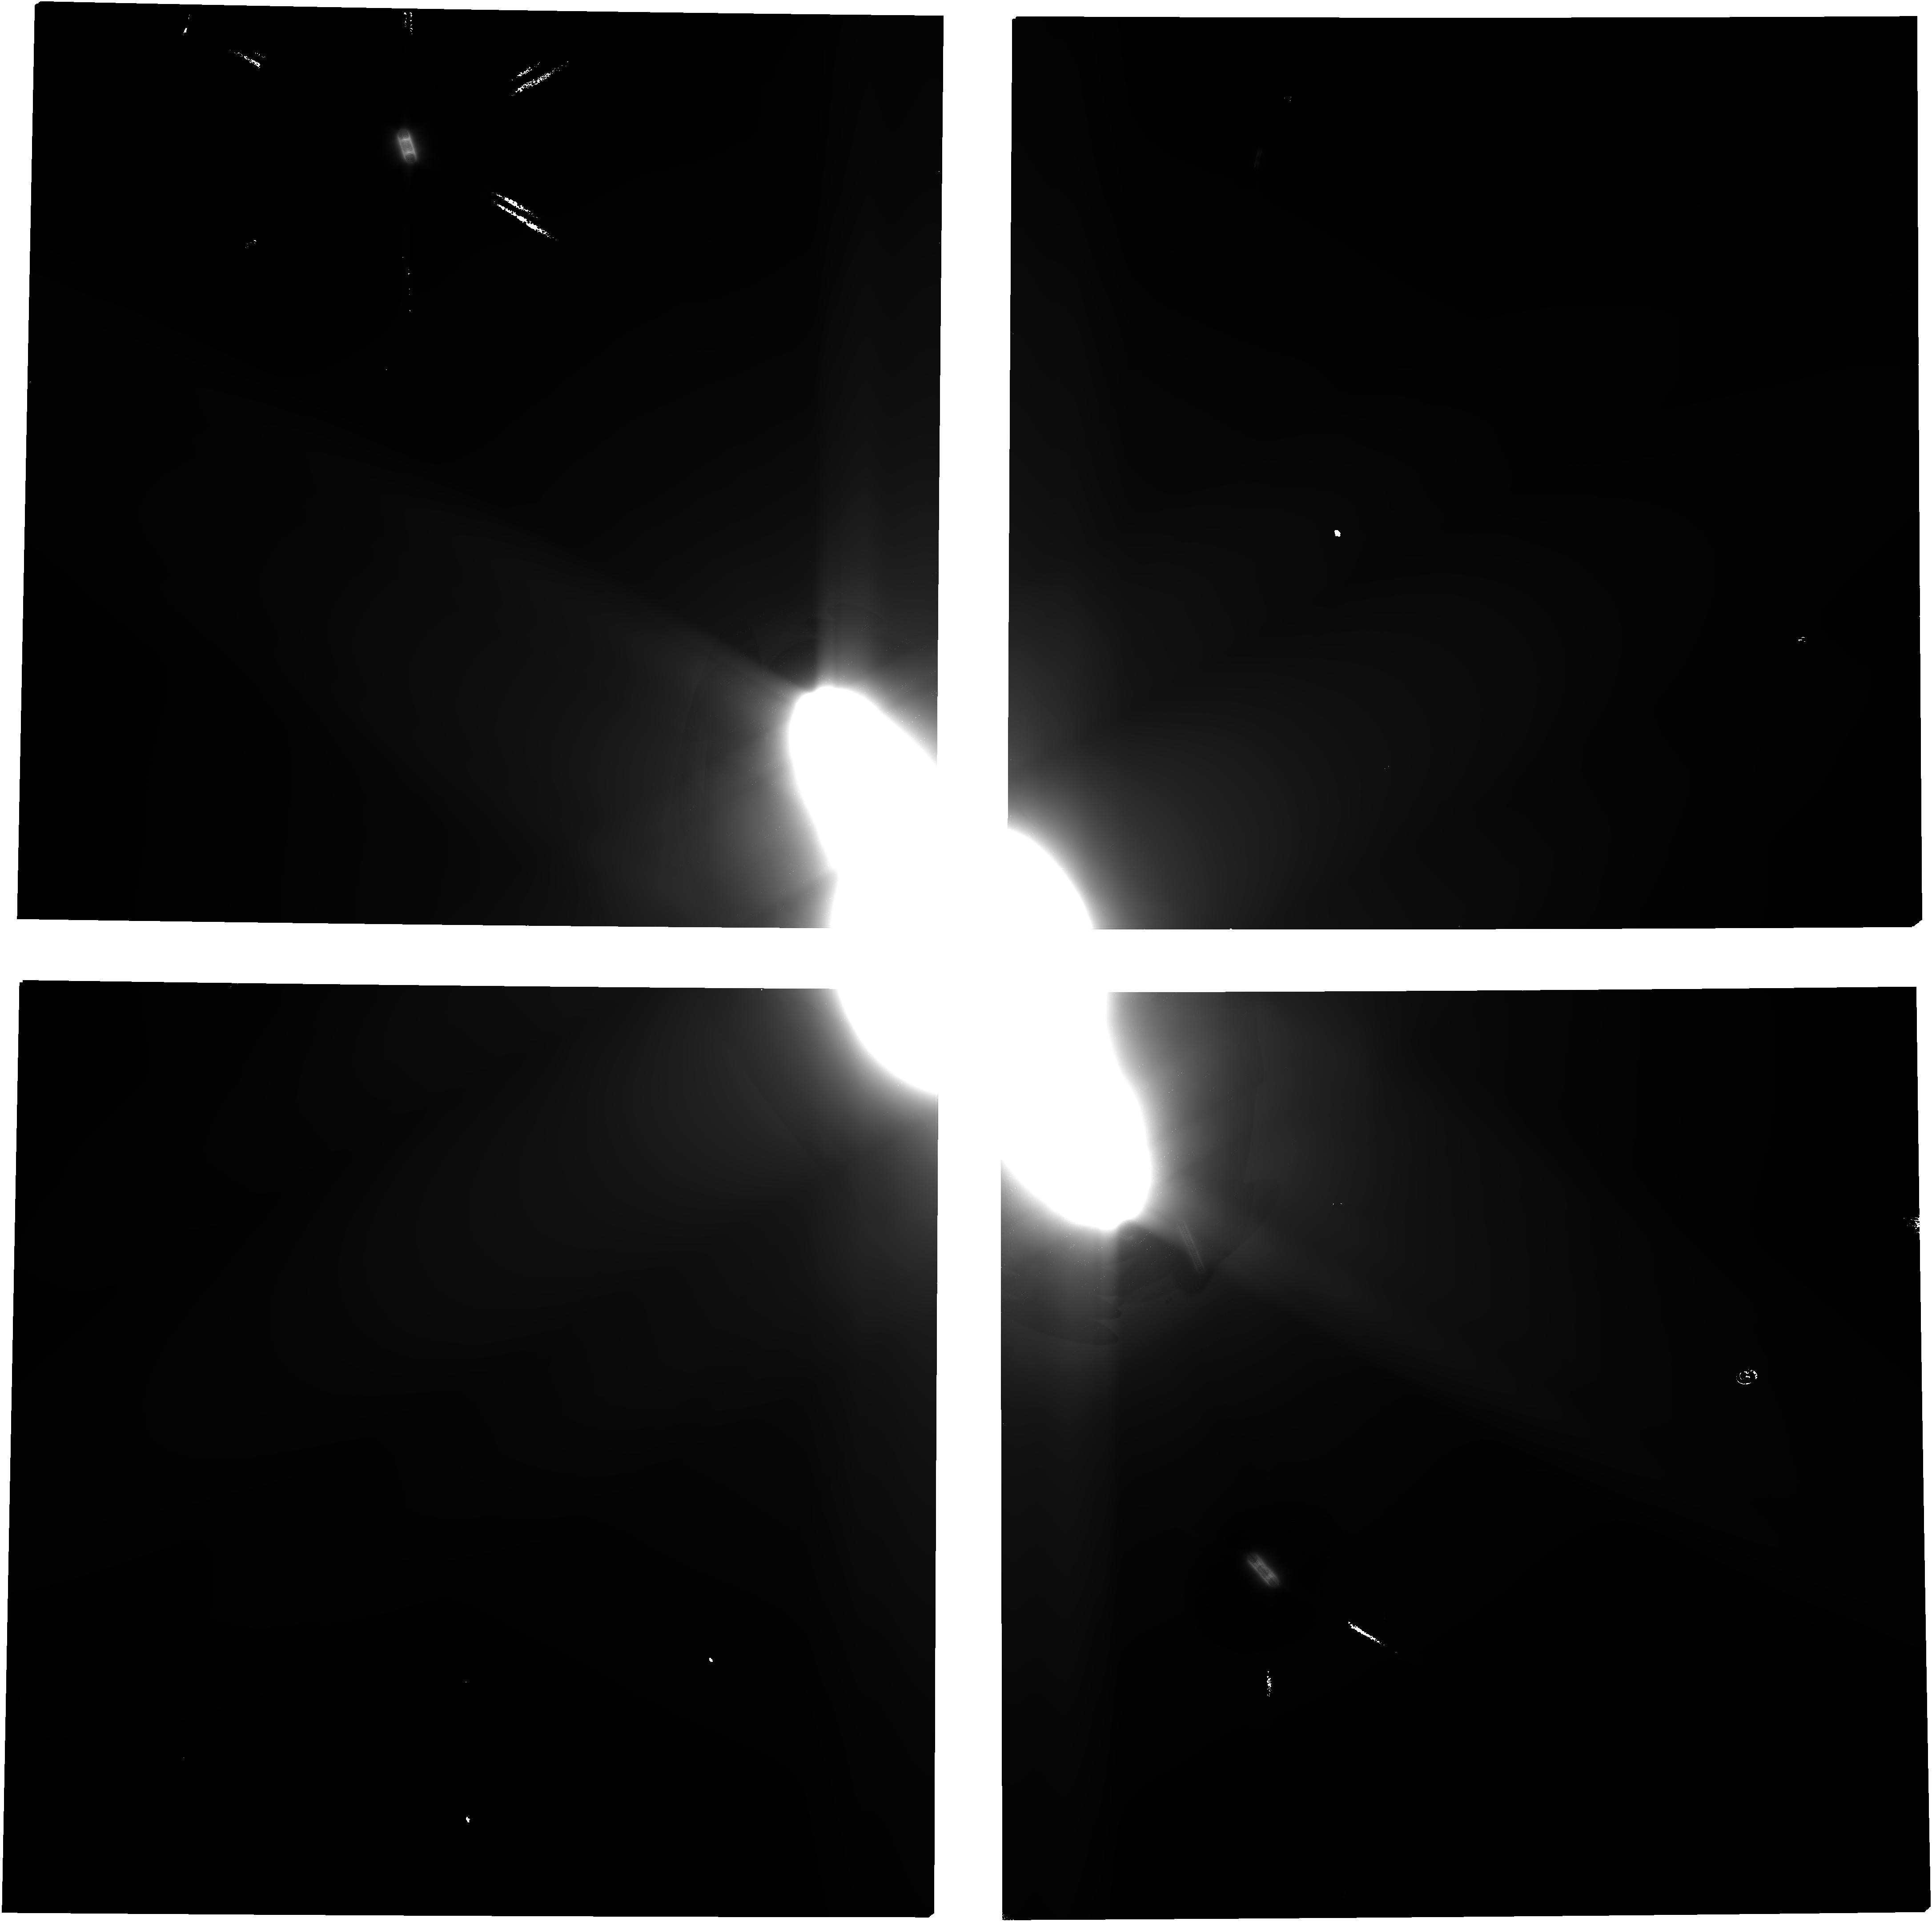
Target: SATURN-CENTRE. Instrument: NIRCAM. Filter: F150W2. Exposure: 39 min. Observation ID: jw01247-o341_t637_nircam_clear-f150w2

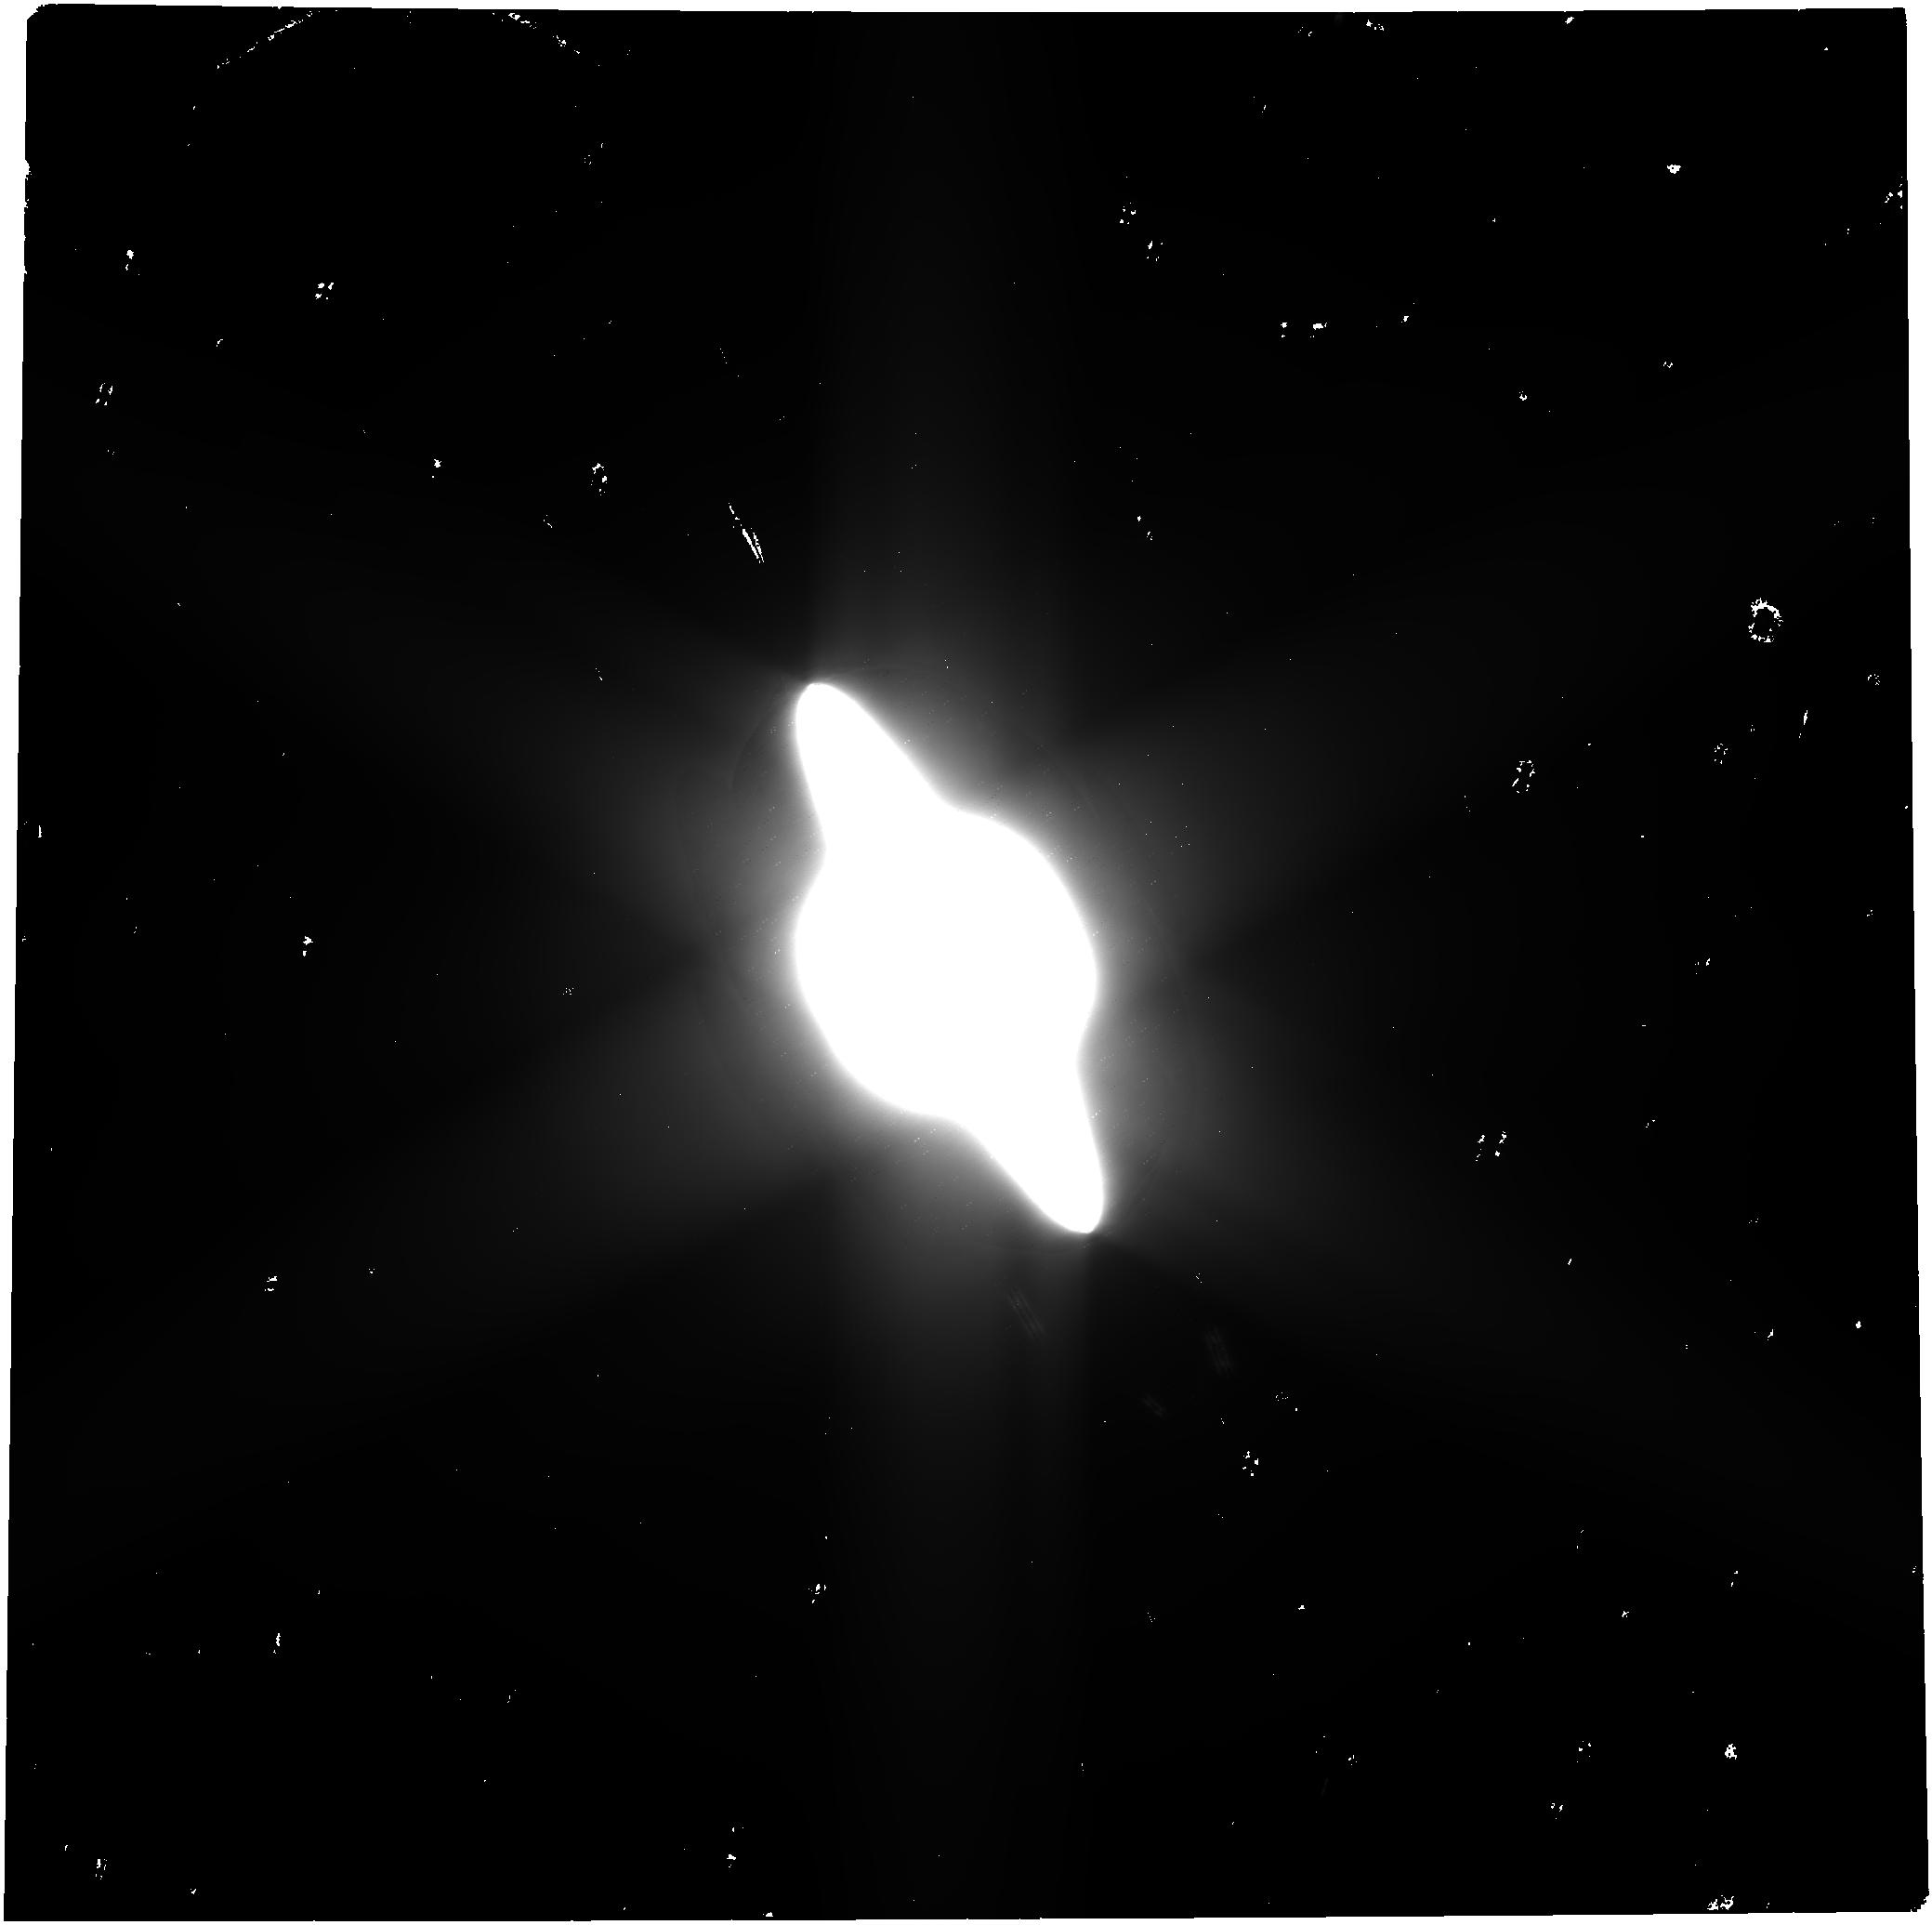
Target: SATURN-CENTRE. Instrument: NIRCAM. Filter: F322W2. Exposure: 39 min. Observation ID: jw01247-o301_t637_nircam_clear-f322w2

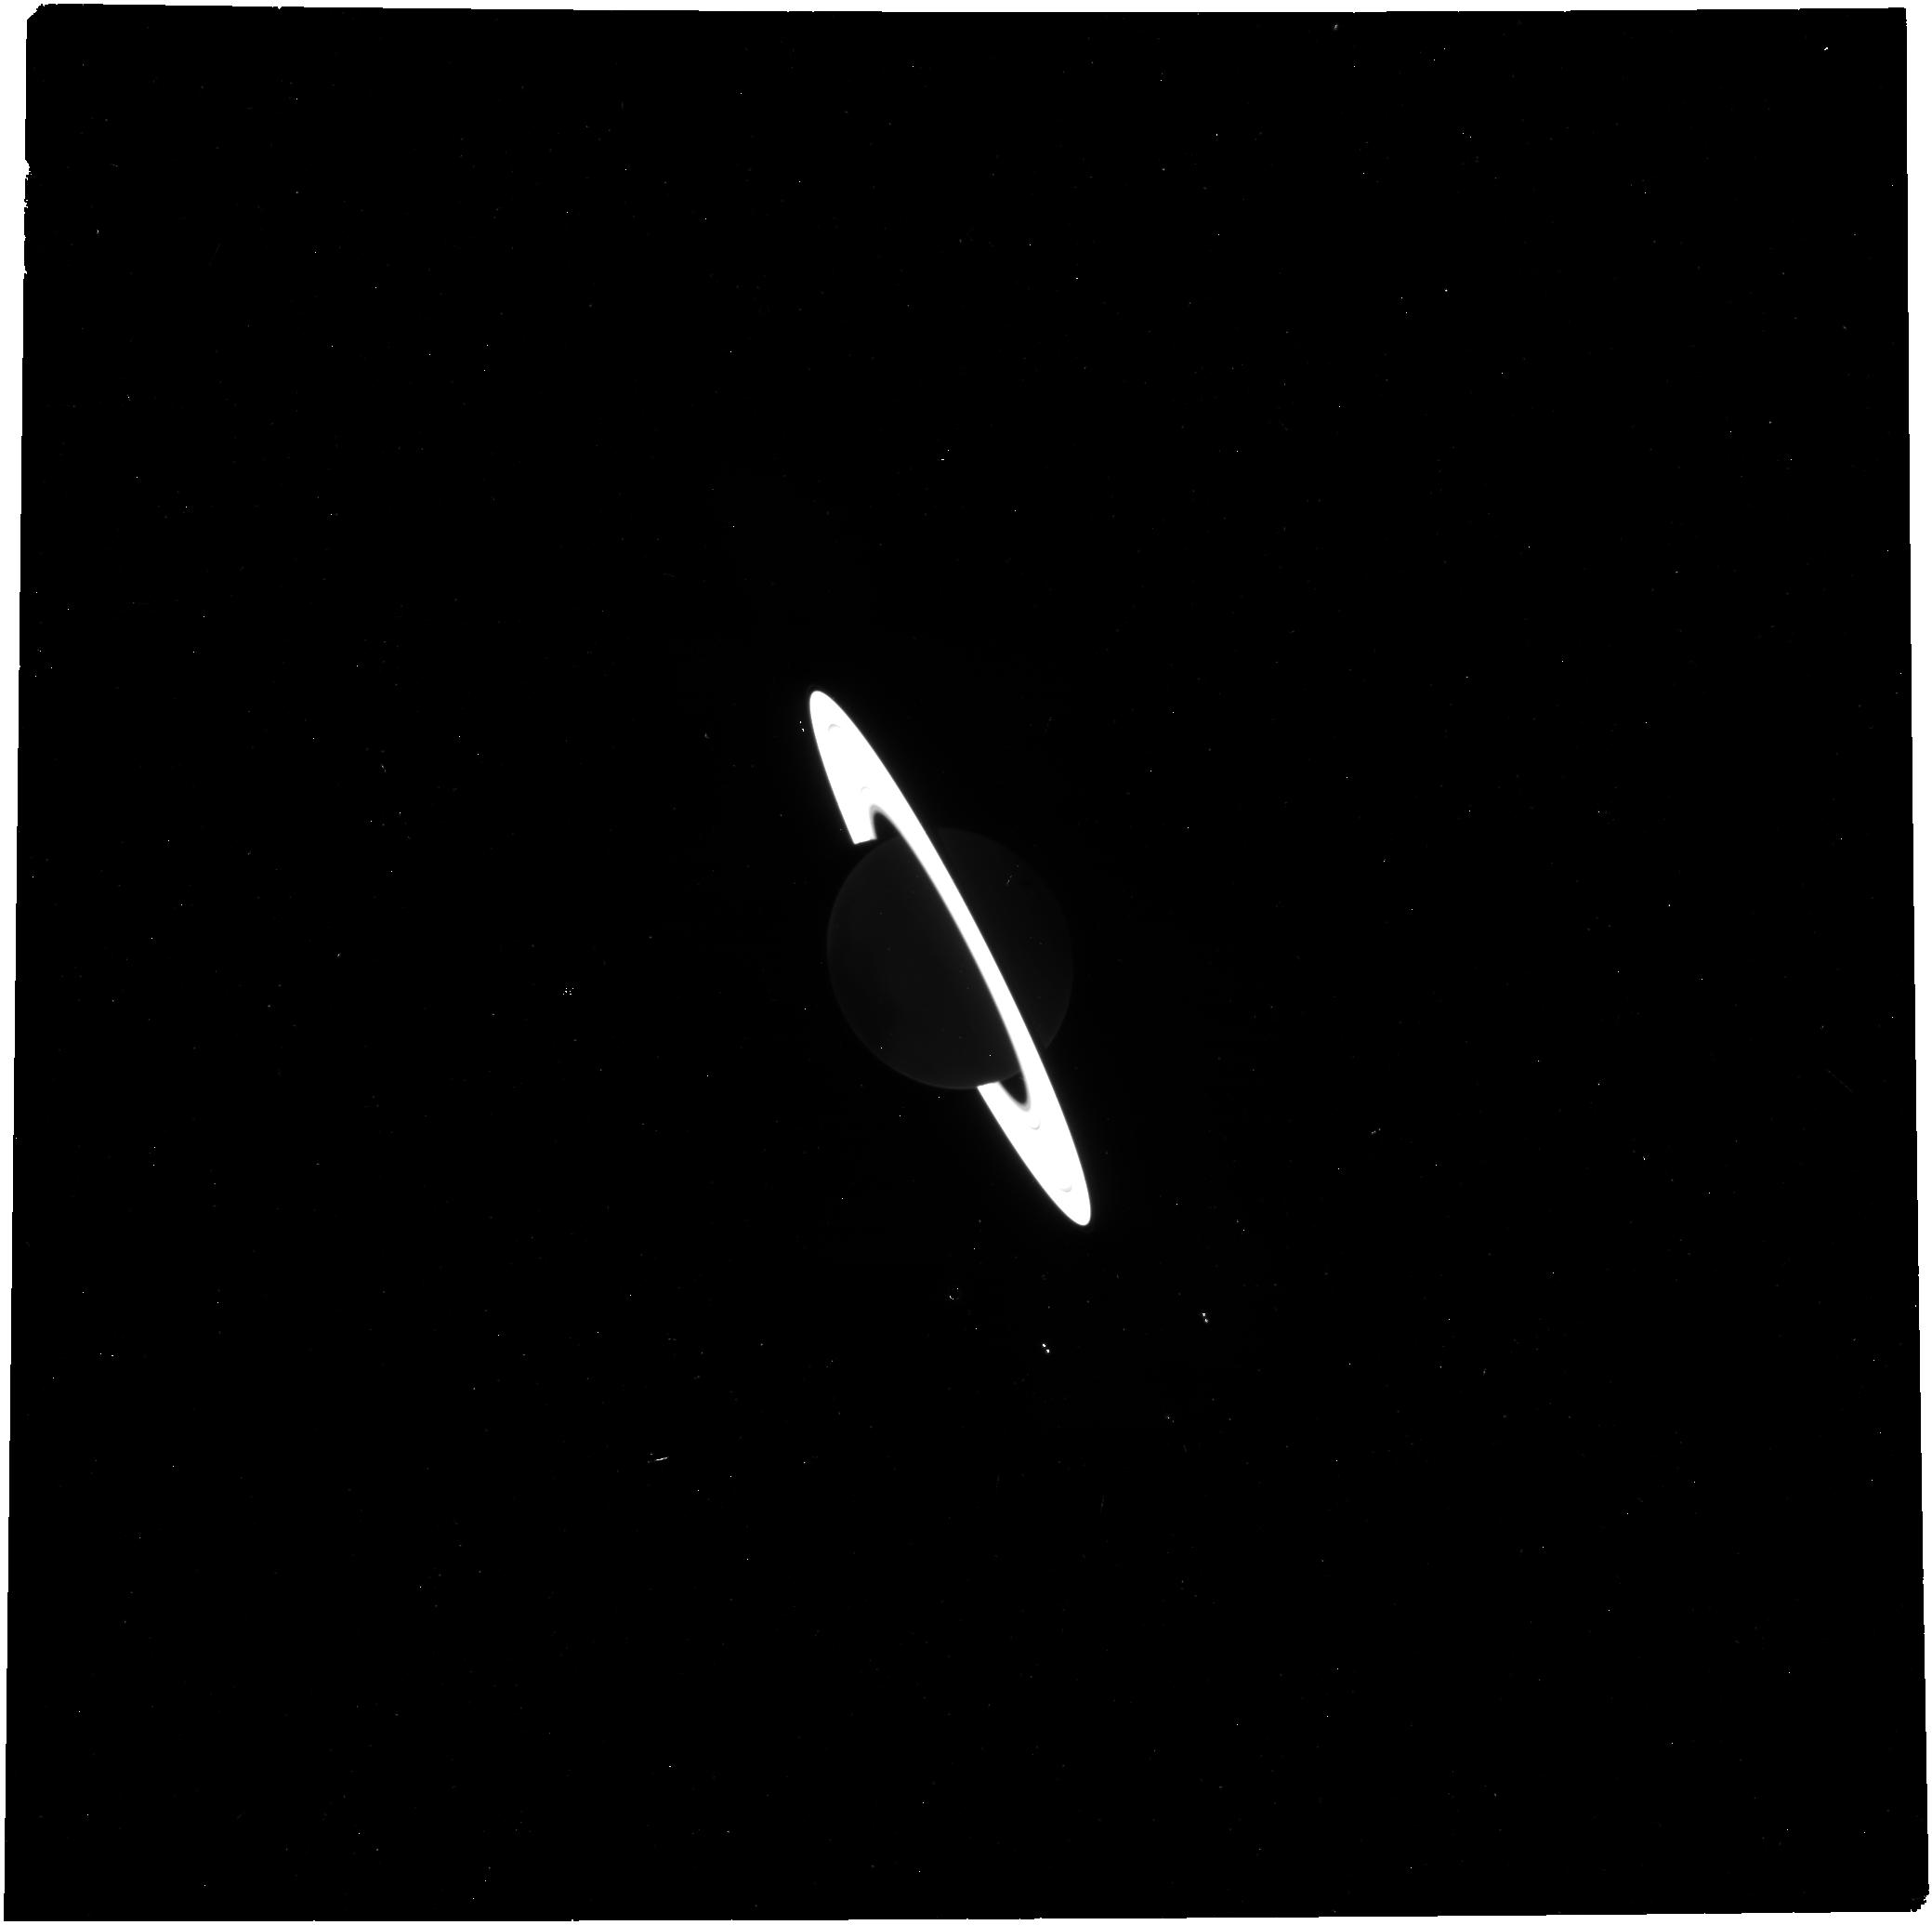
Target: SATURN-CENTRE. Instrument: NIRCAM. Filter: F322W2+F323N. Exposure: 4 min. Observation ID: jw01247-o301_t637_nircam_f322w2-f323n

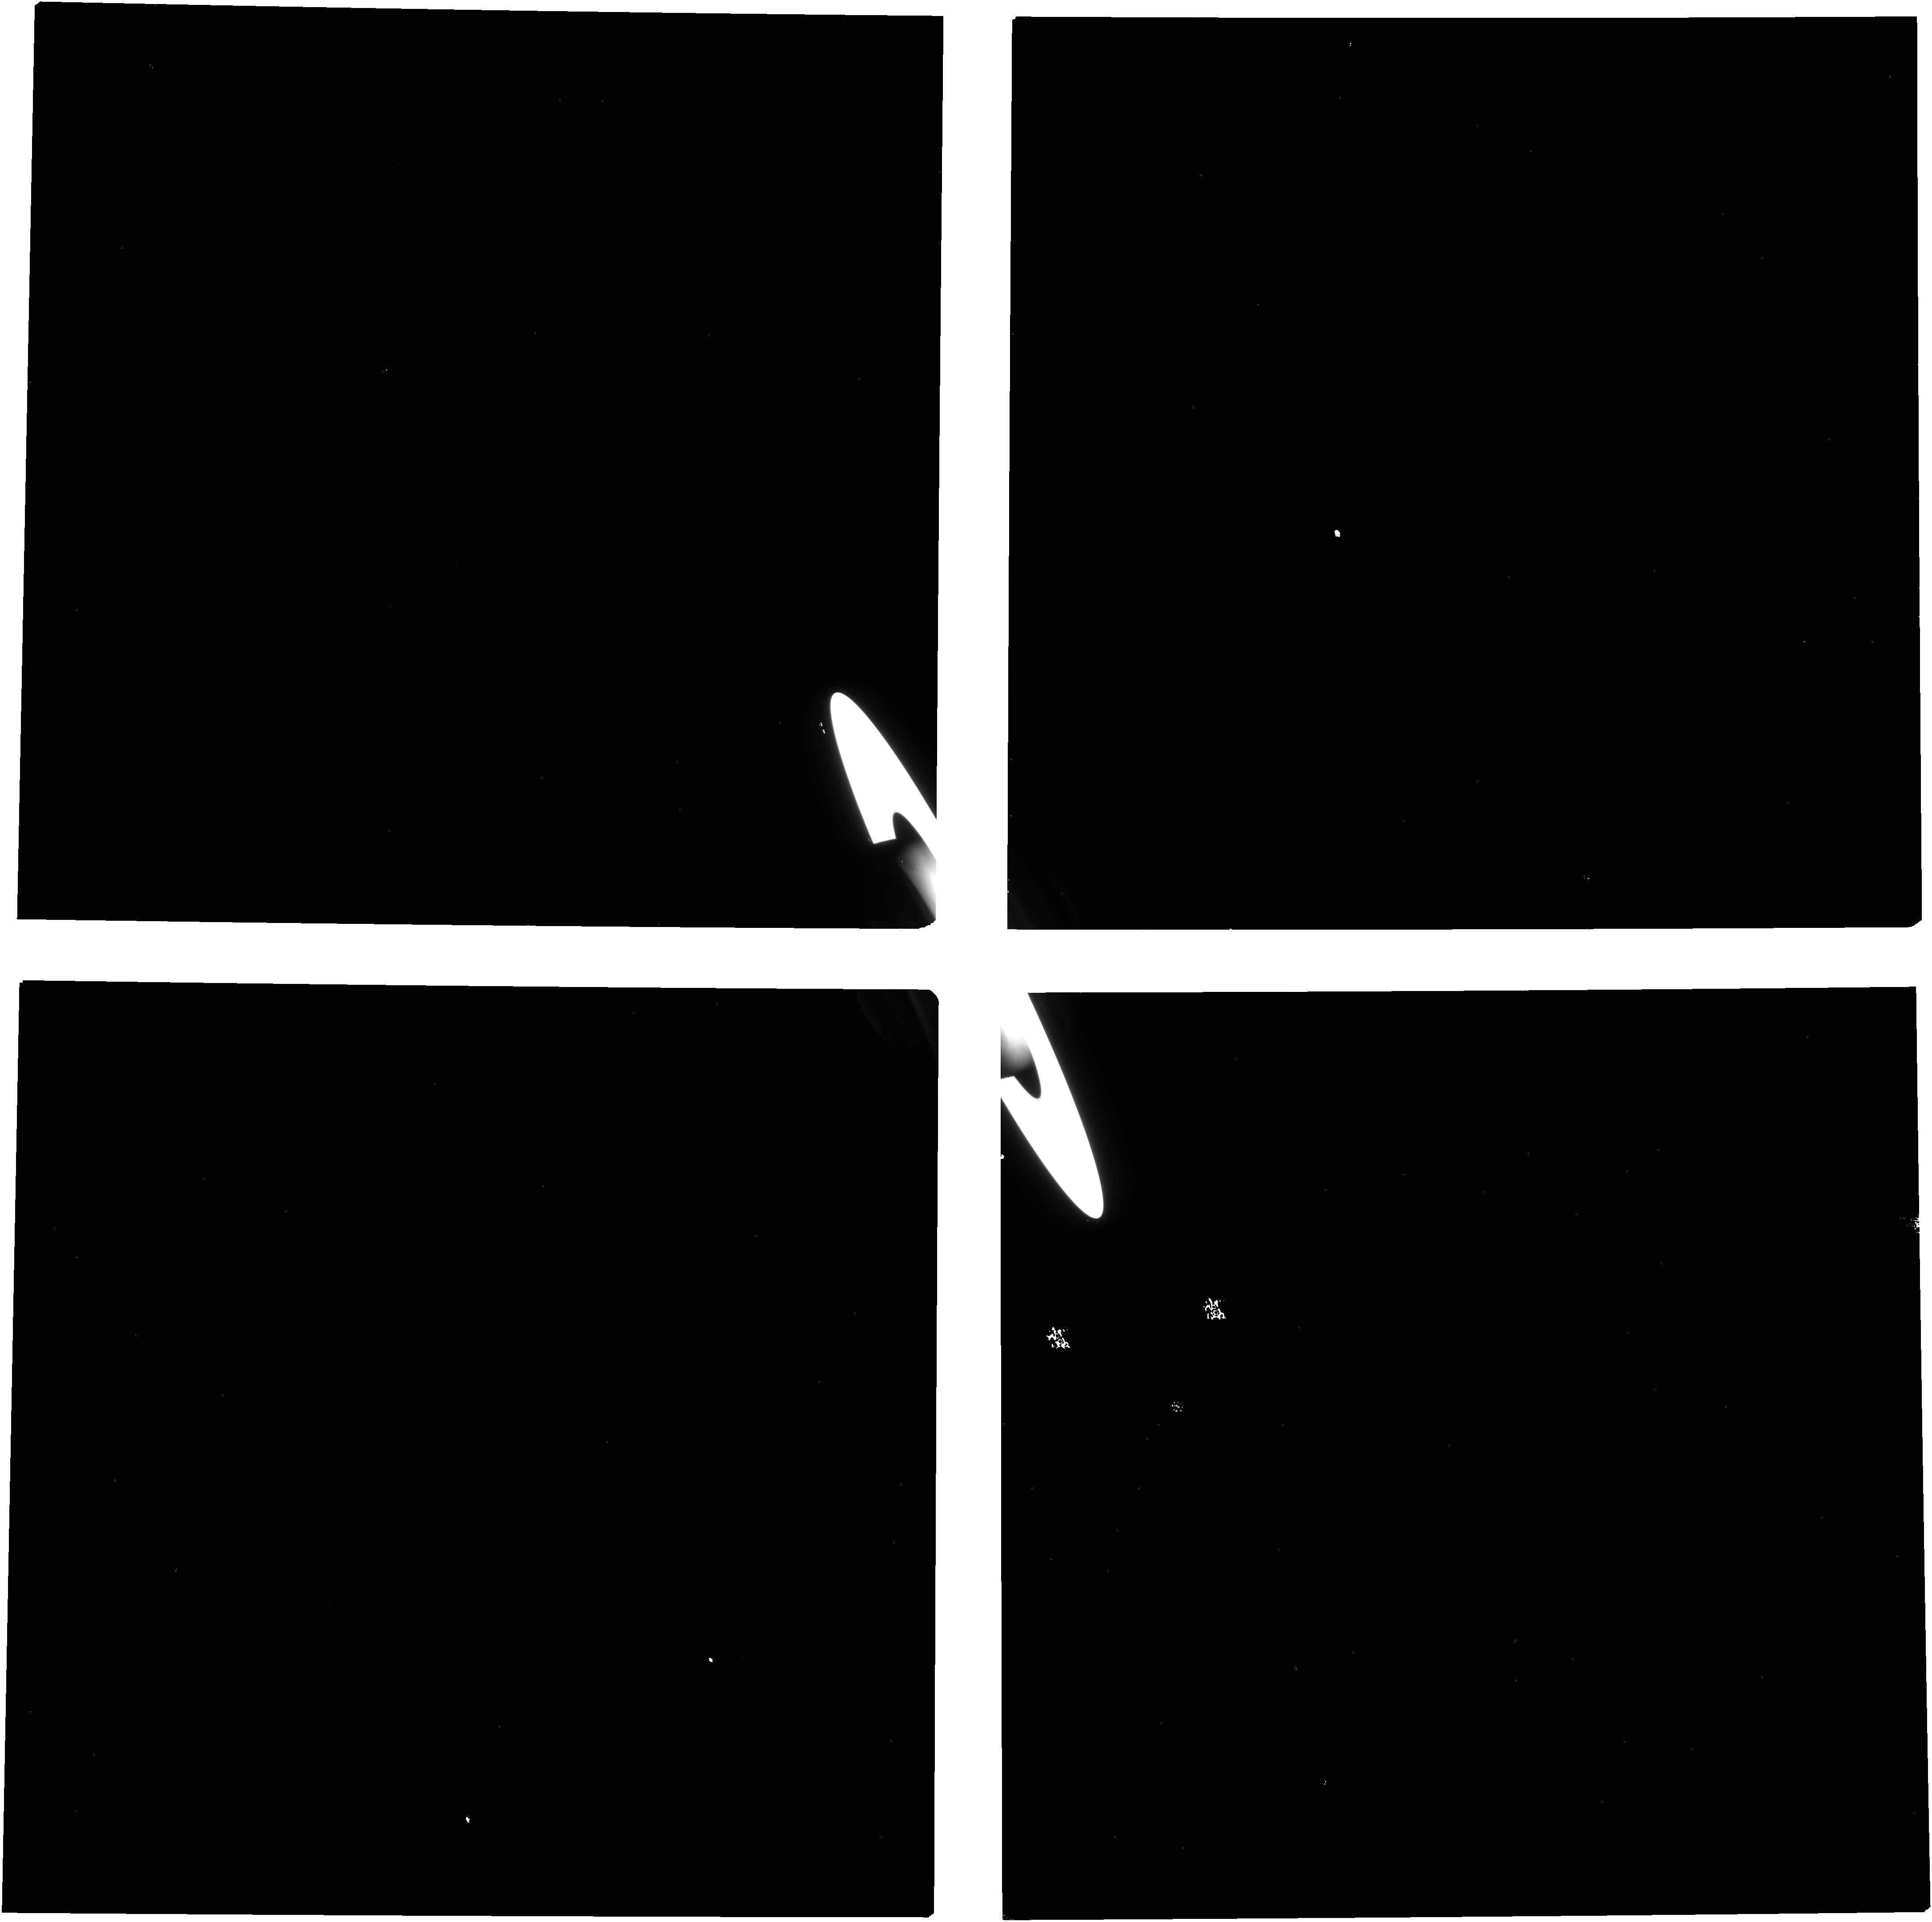
Target: SATURN-CENTRE. Instrument: NIRCAM. Filter: F212N. Exposure: 4 min. Observation ID: jw01247-o301_t637_nircam_clear-f212n

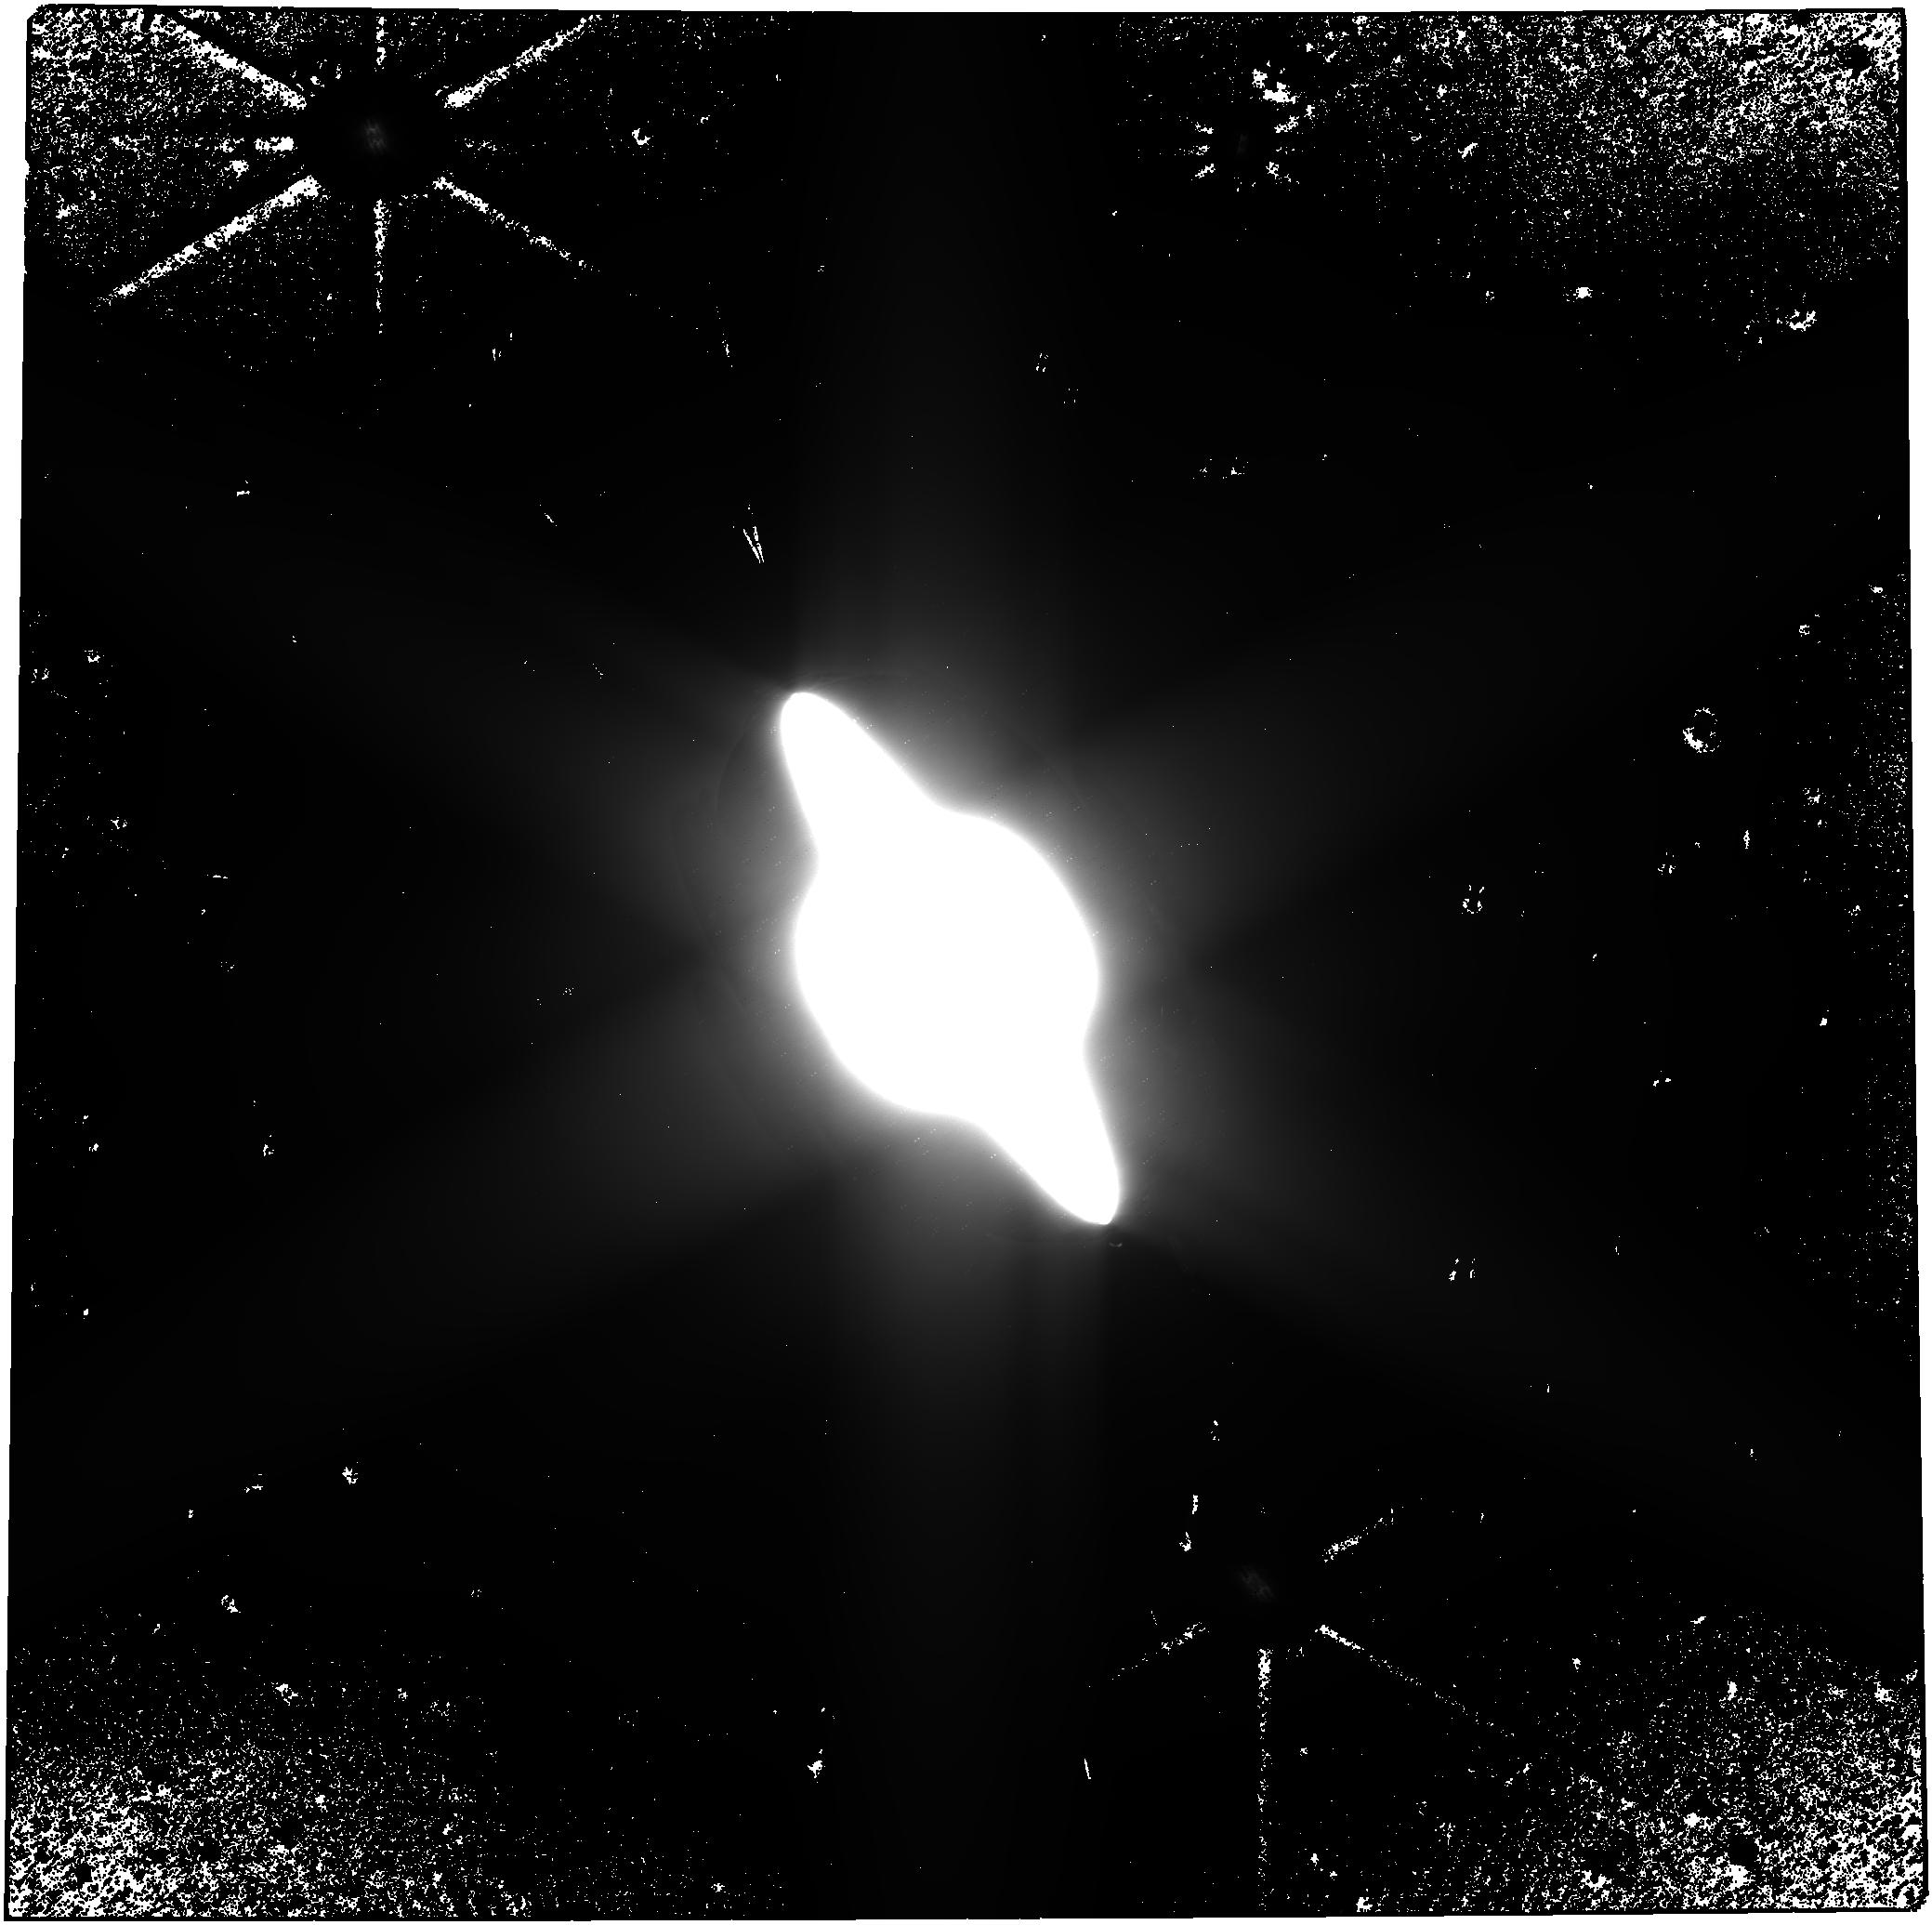
Target: SATURN-CENTRE. Instrument: NIRCAM. Filter: F322W2. Exposure: 39 min. Observation ID: jw01247-o341_t637_nircam_clear-f322w2

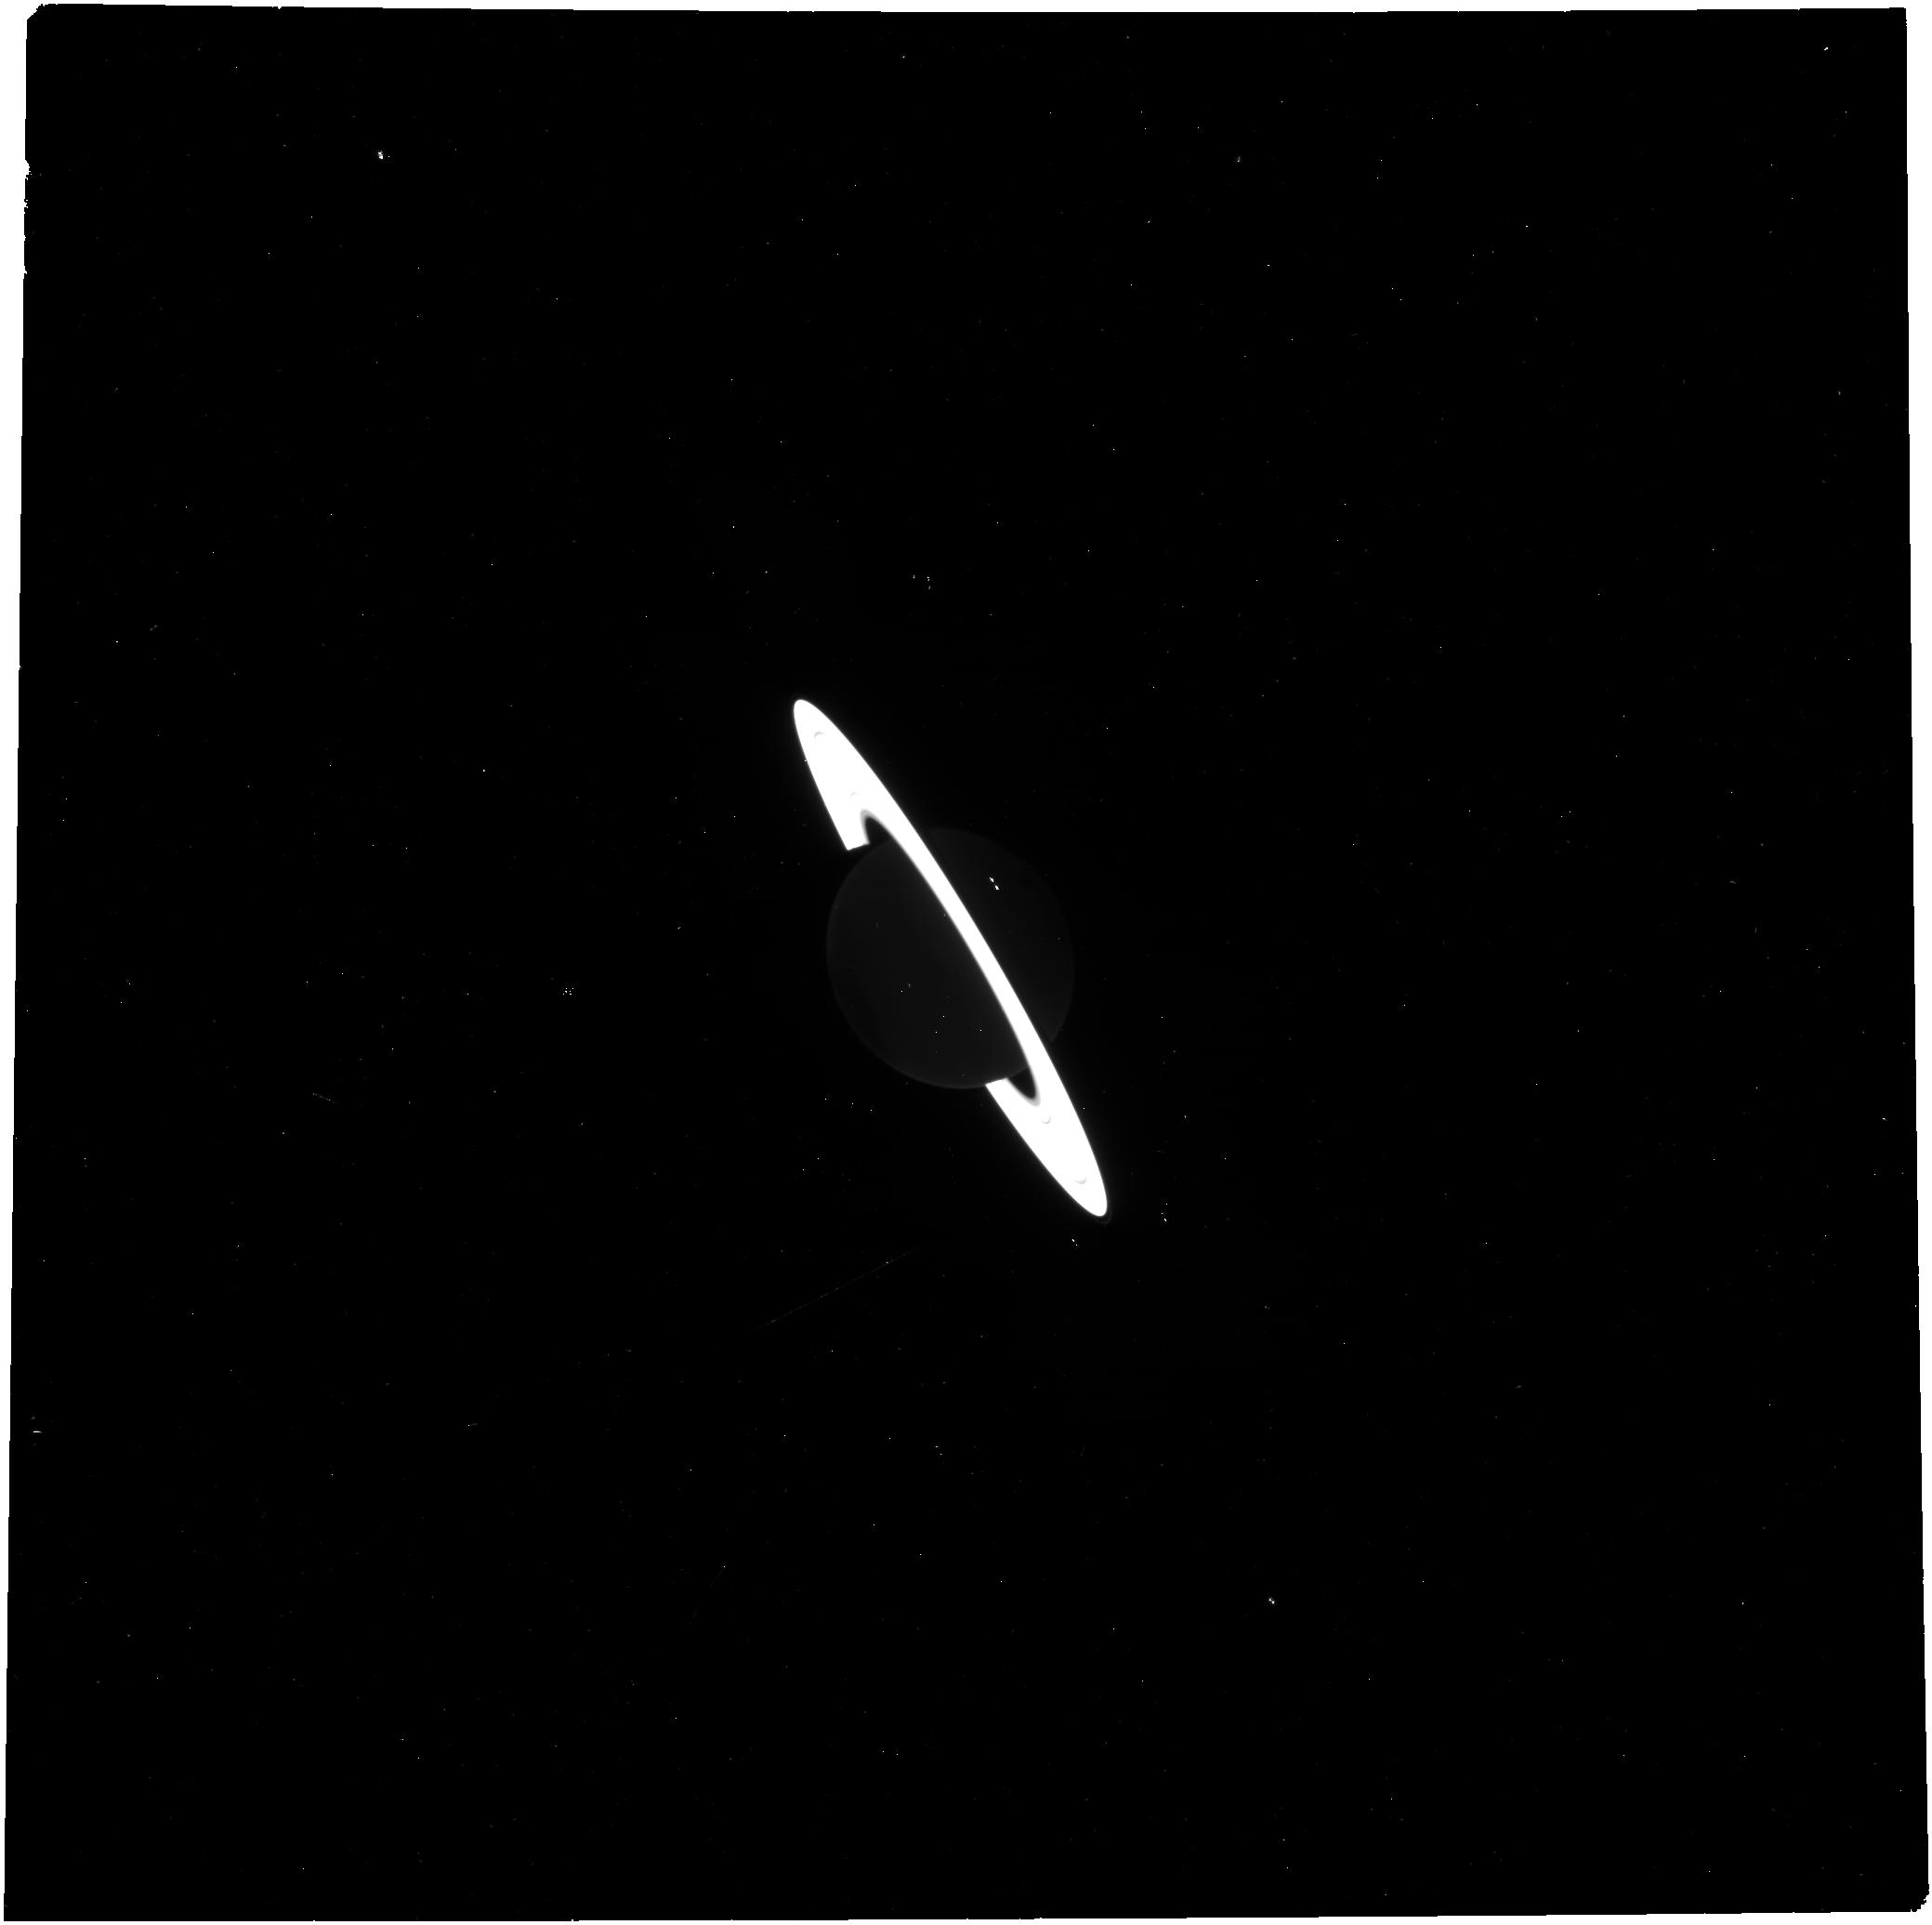
Target: SATURN-CENTRE. Instrument: NIRCAM. Filter: F322W2+F323N. Exposure: 4 min. Observation ID: jw01247-o341_t637_nircam_f322w2-f323n

Saturn (PI: Fletcher, Leigh)

Reconnaissance of the Saturn system with NIRCam will test the capacity of JWST to detect faint moons around bright planets, via comparison to the faint targets already detected by Cassini, which will be useful for ERS and GO observers of other planetary systems. Furthermore, the NIRCam images should be sensitive to discovering new moons significantly fainter than any that Cassini has discovered. Any such newly discovered moons would be important dynamical tracers of the current operations and past history of Saturn's planetary system. The NIRCam observations will also establish a baseline for continuing time-domain observations of the planet, rings, and satellites following the 2017 conclusion of the Cassini orbiter mission. Deep spectra of selected small moons of Saturn (Epimetheus, Pandora, Pallene, and Telesto) with NIRSpec IFU will test the capacity of JWST to take deep spectra of faint targets near bright planets, which will be useful for ERS and GO observers of other planetary systems. The NIRSpec IFU spectra will enable cross-calibration with Cassini VIMS, and may improve on its signal-to-noise and spectral resolution (which would enable searches for finer spectral features). Spectra of Saturn's main rings with MIRI MRS will test the capacity of JWST to take spatially resolved thermal spectra of icy ring systems, will enable cross-calibration with Cassini VIMS and CIRS, will fill a wavelength gap between those two instruments, and may improve on Cassini's signal-to-noise and spectral resolution. A mosaic of Saturn’s north polar region using MIRI spectro-spatial imaging (5-16 µm) will explore the continued evolution of the polar temperatures, aerosols, and composition, including (i) the expected growth of a wide, hot summer vortex in the stratosphere; (ii) variability within the polar cyclones associated with ammonia, phosphine and aerosols; and (iii) identification of any unique polar chemicals/haze species inaccessible to Cassini in the 5.5-7.5 µm region. These observations will establish a baseline for continuing time-domain observations of Saturn’s seasonal atmosphere following the 2017 conclusion of the Cassini orbiter mission at northern summer solstice.